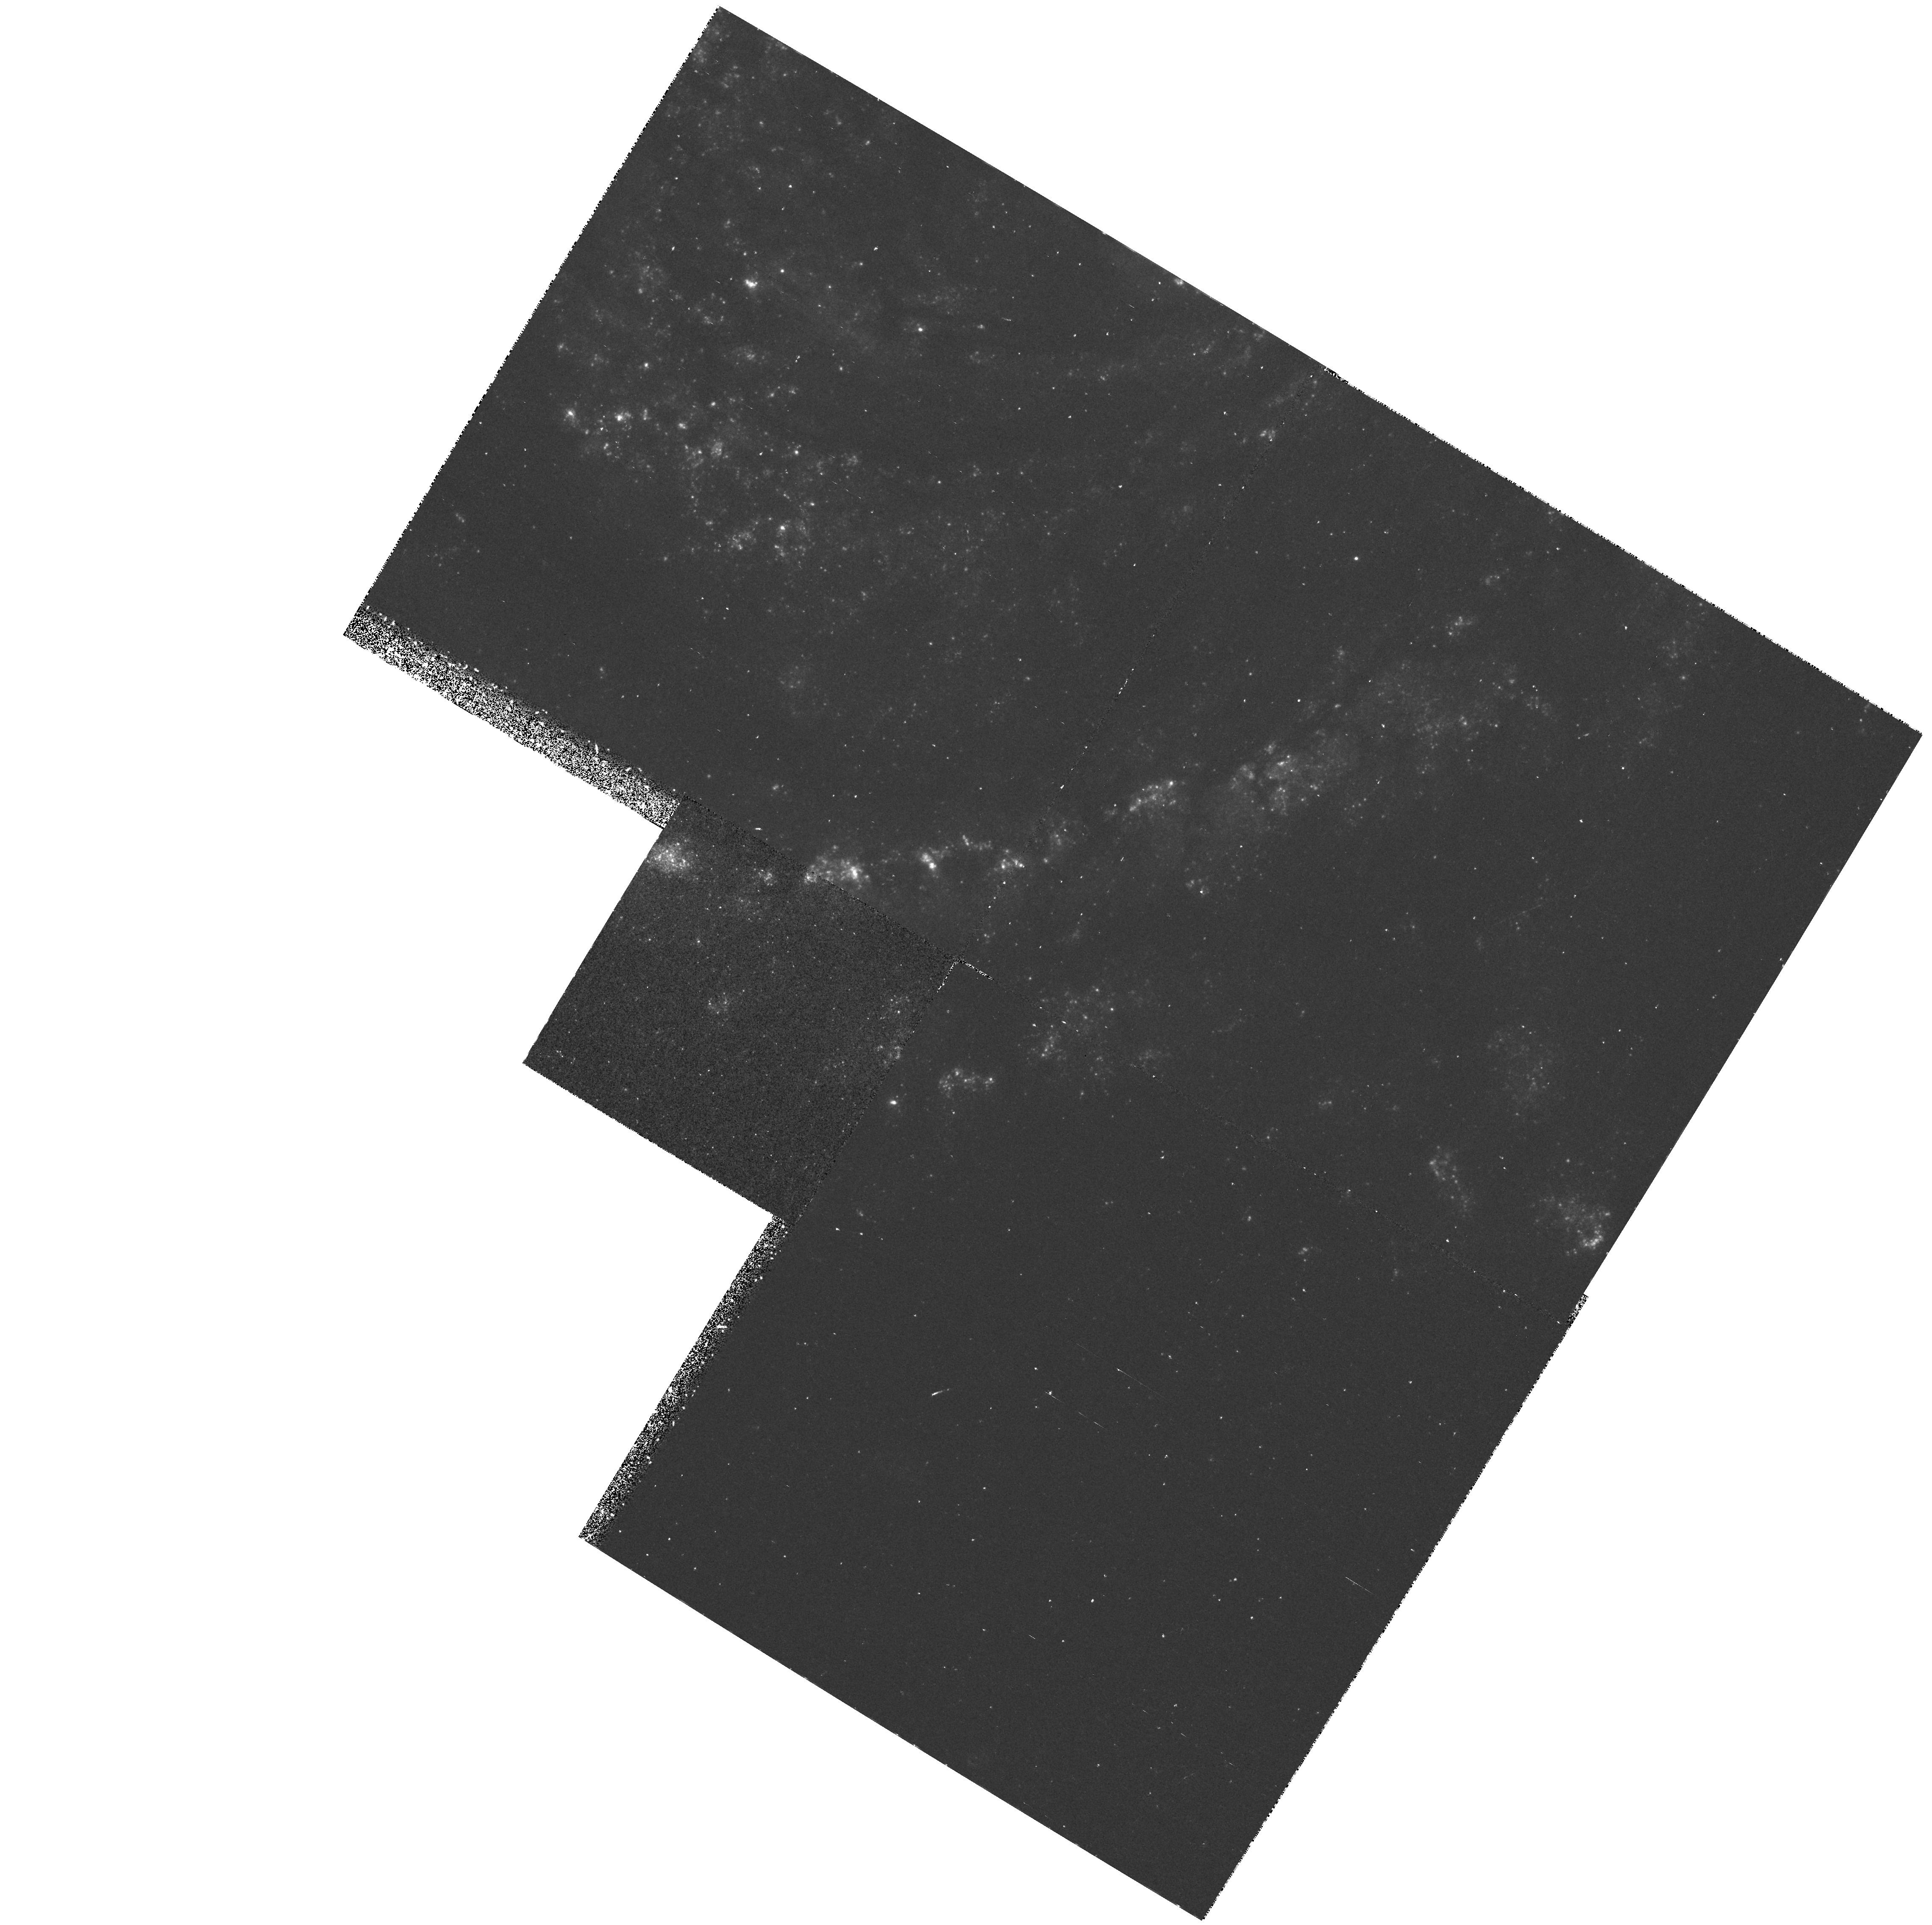
Target: SN1979C-CLUSTER. Instrument: WFPC2/PC. Filter: F336W. Exposure: 43 min. Observation ID: hst_6584_02_wfpc2_pc_f336w_u3dl02

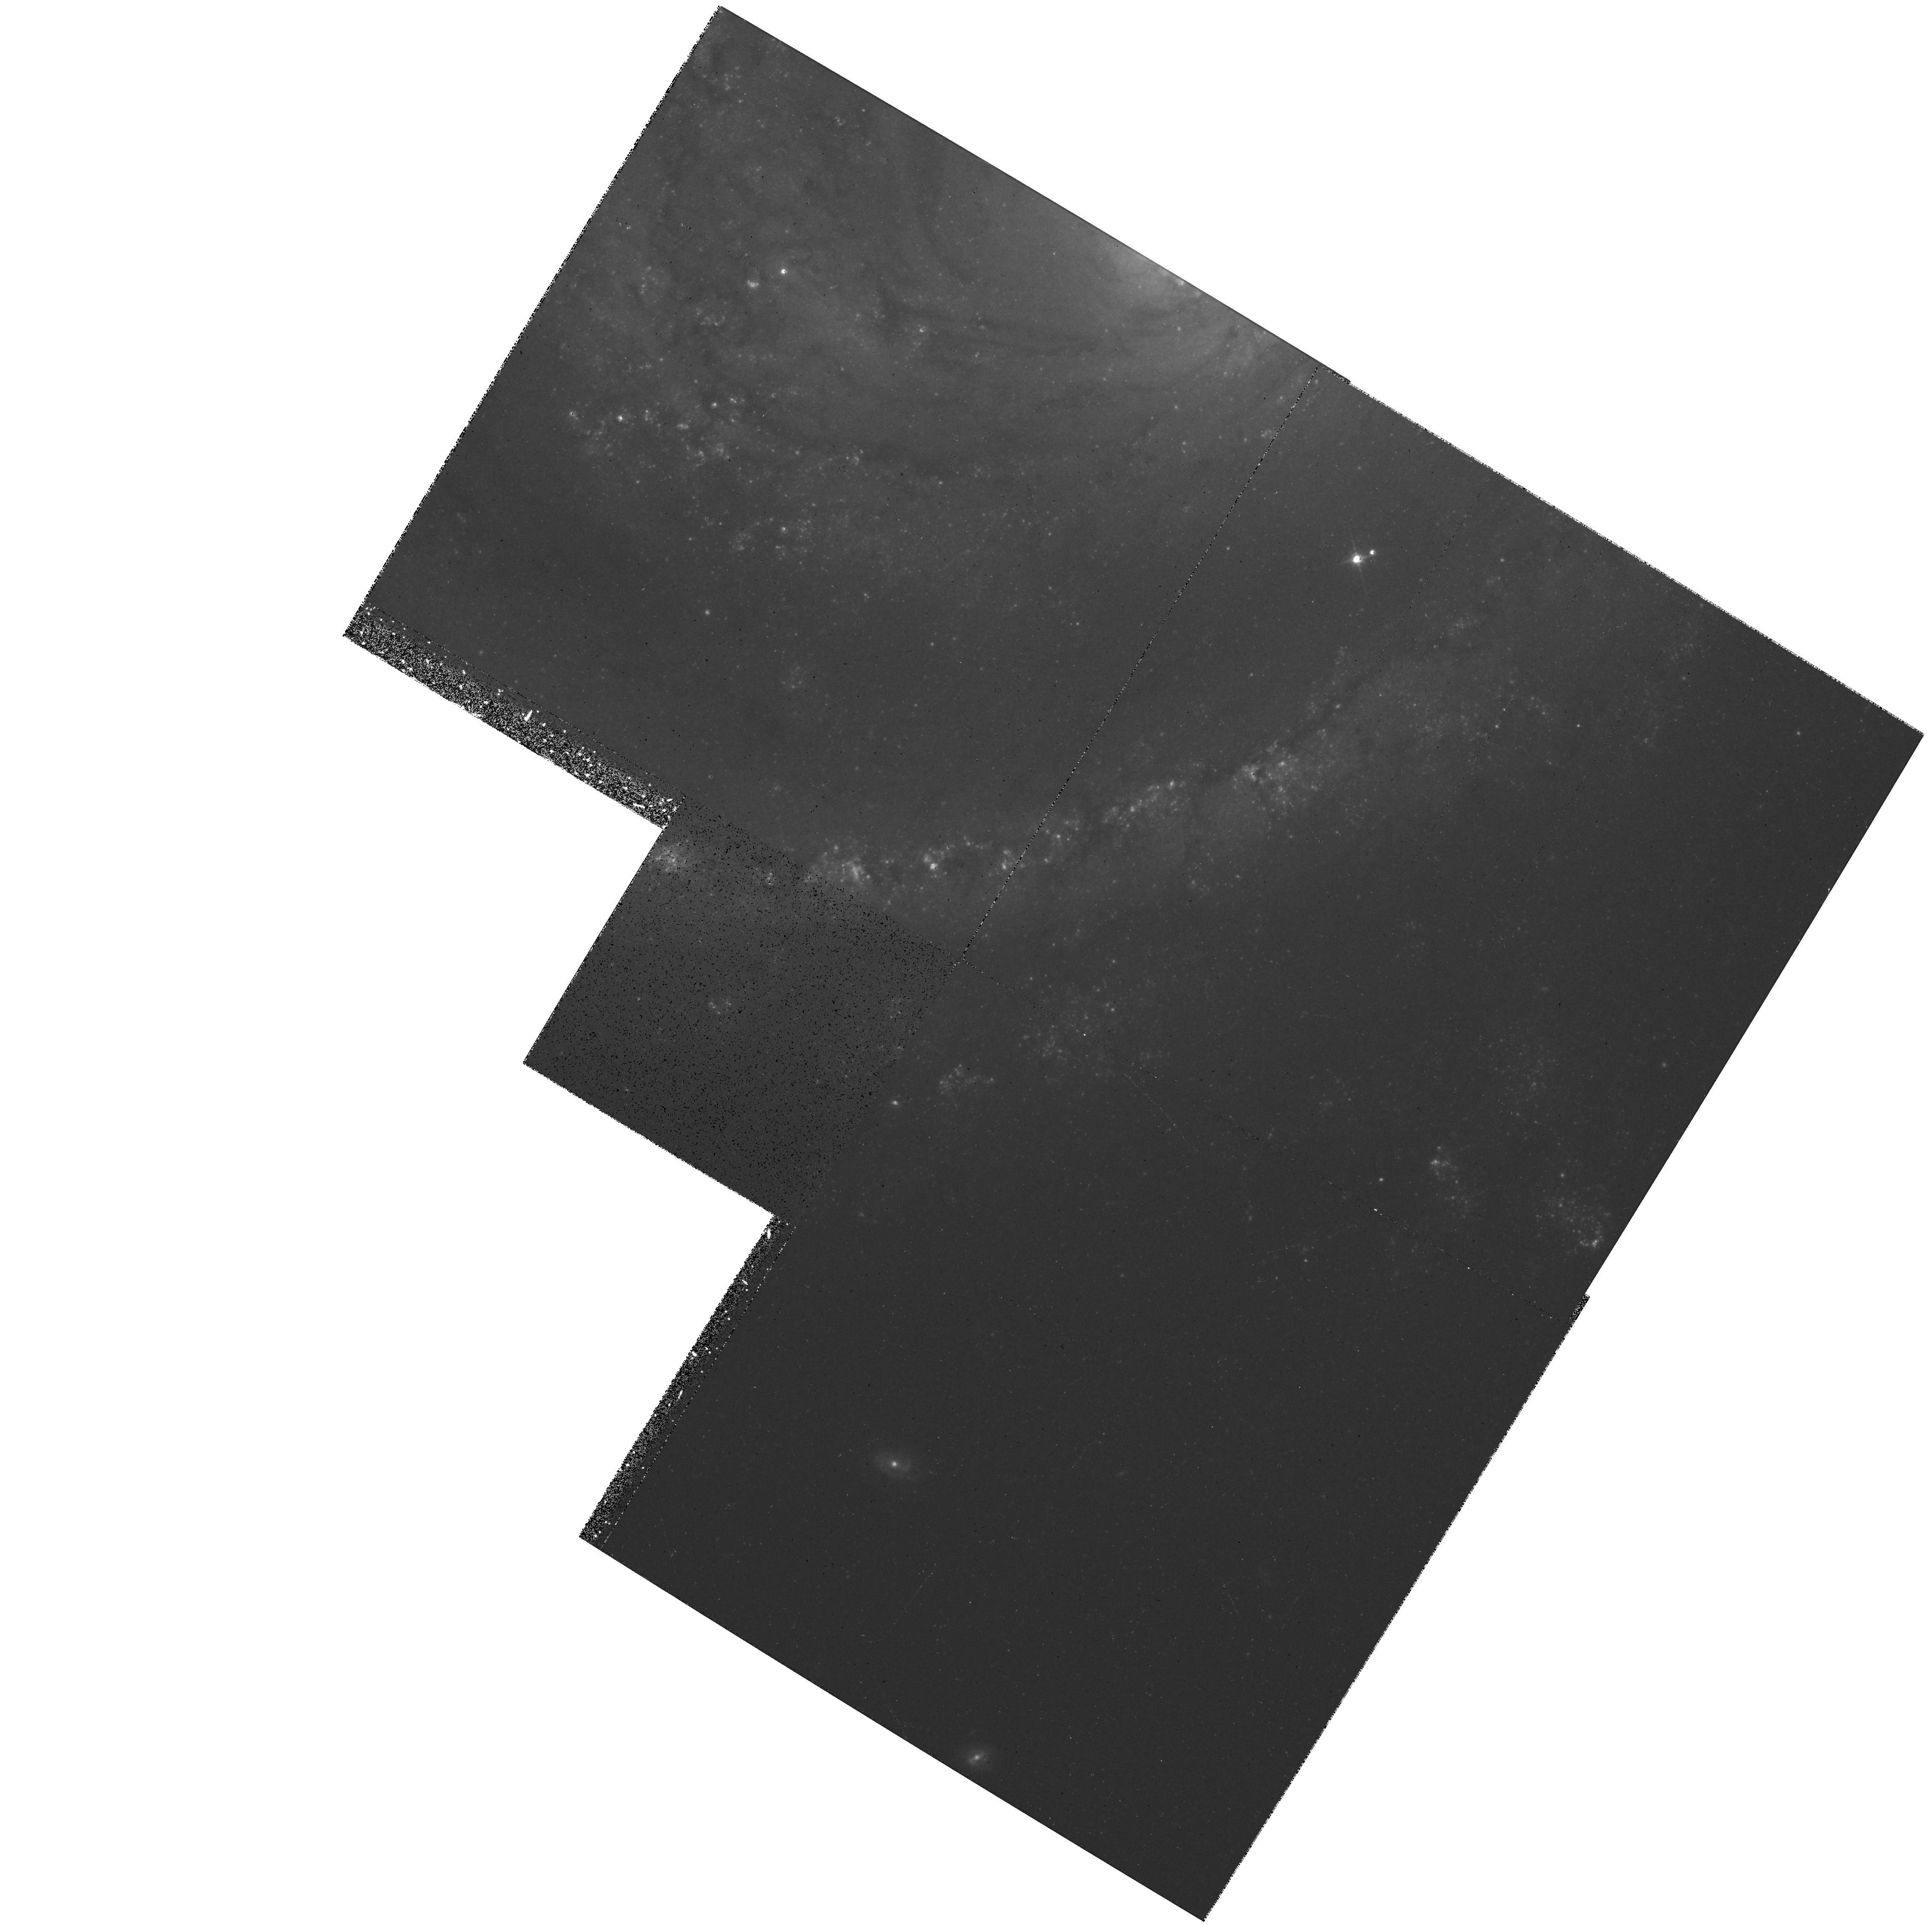
Target: SN1979C-CLUSTER. Instrument: WFPC2/PC. Filter: F814W. Exposure: 20 min. Observation ID: hst_6584_02_wfpc2_pc_f814w_u3dl02

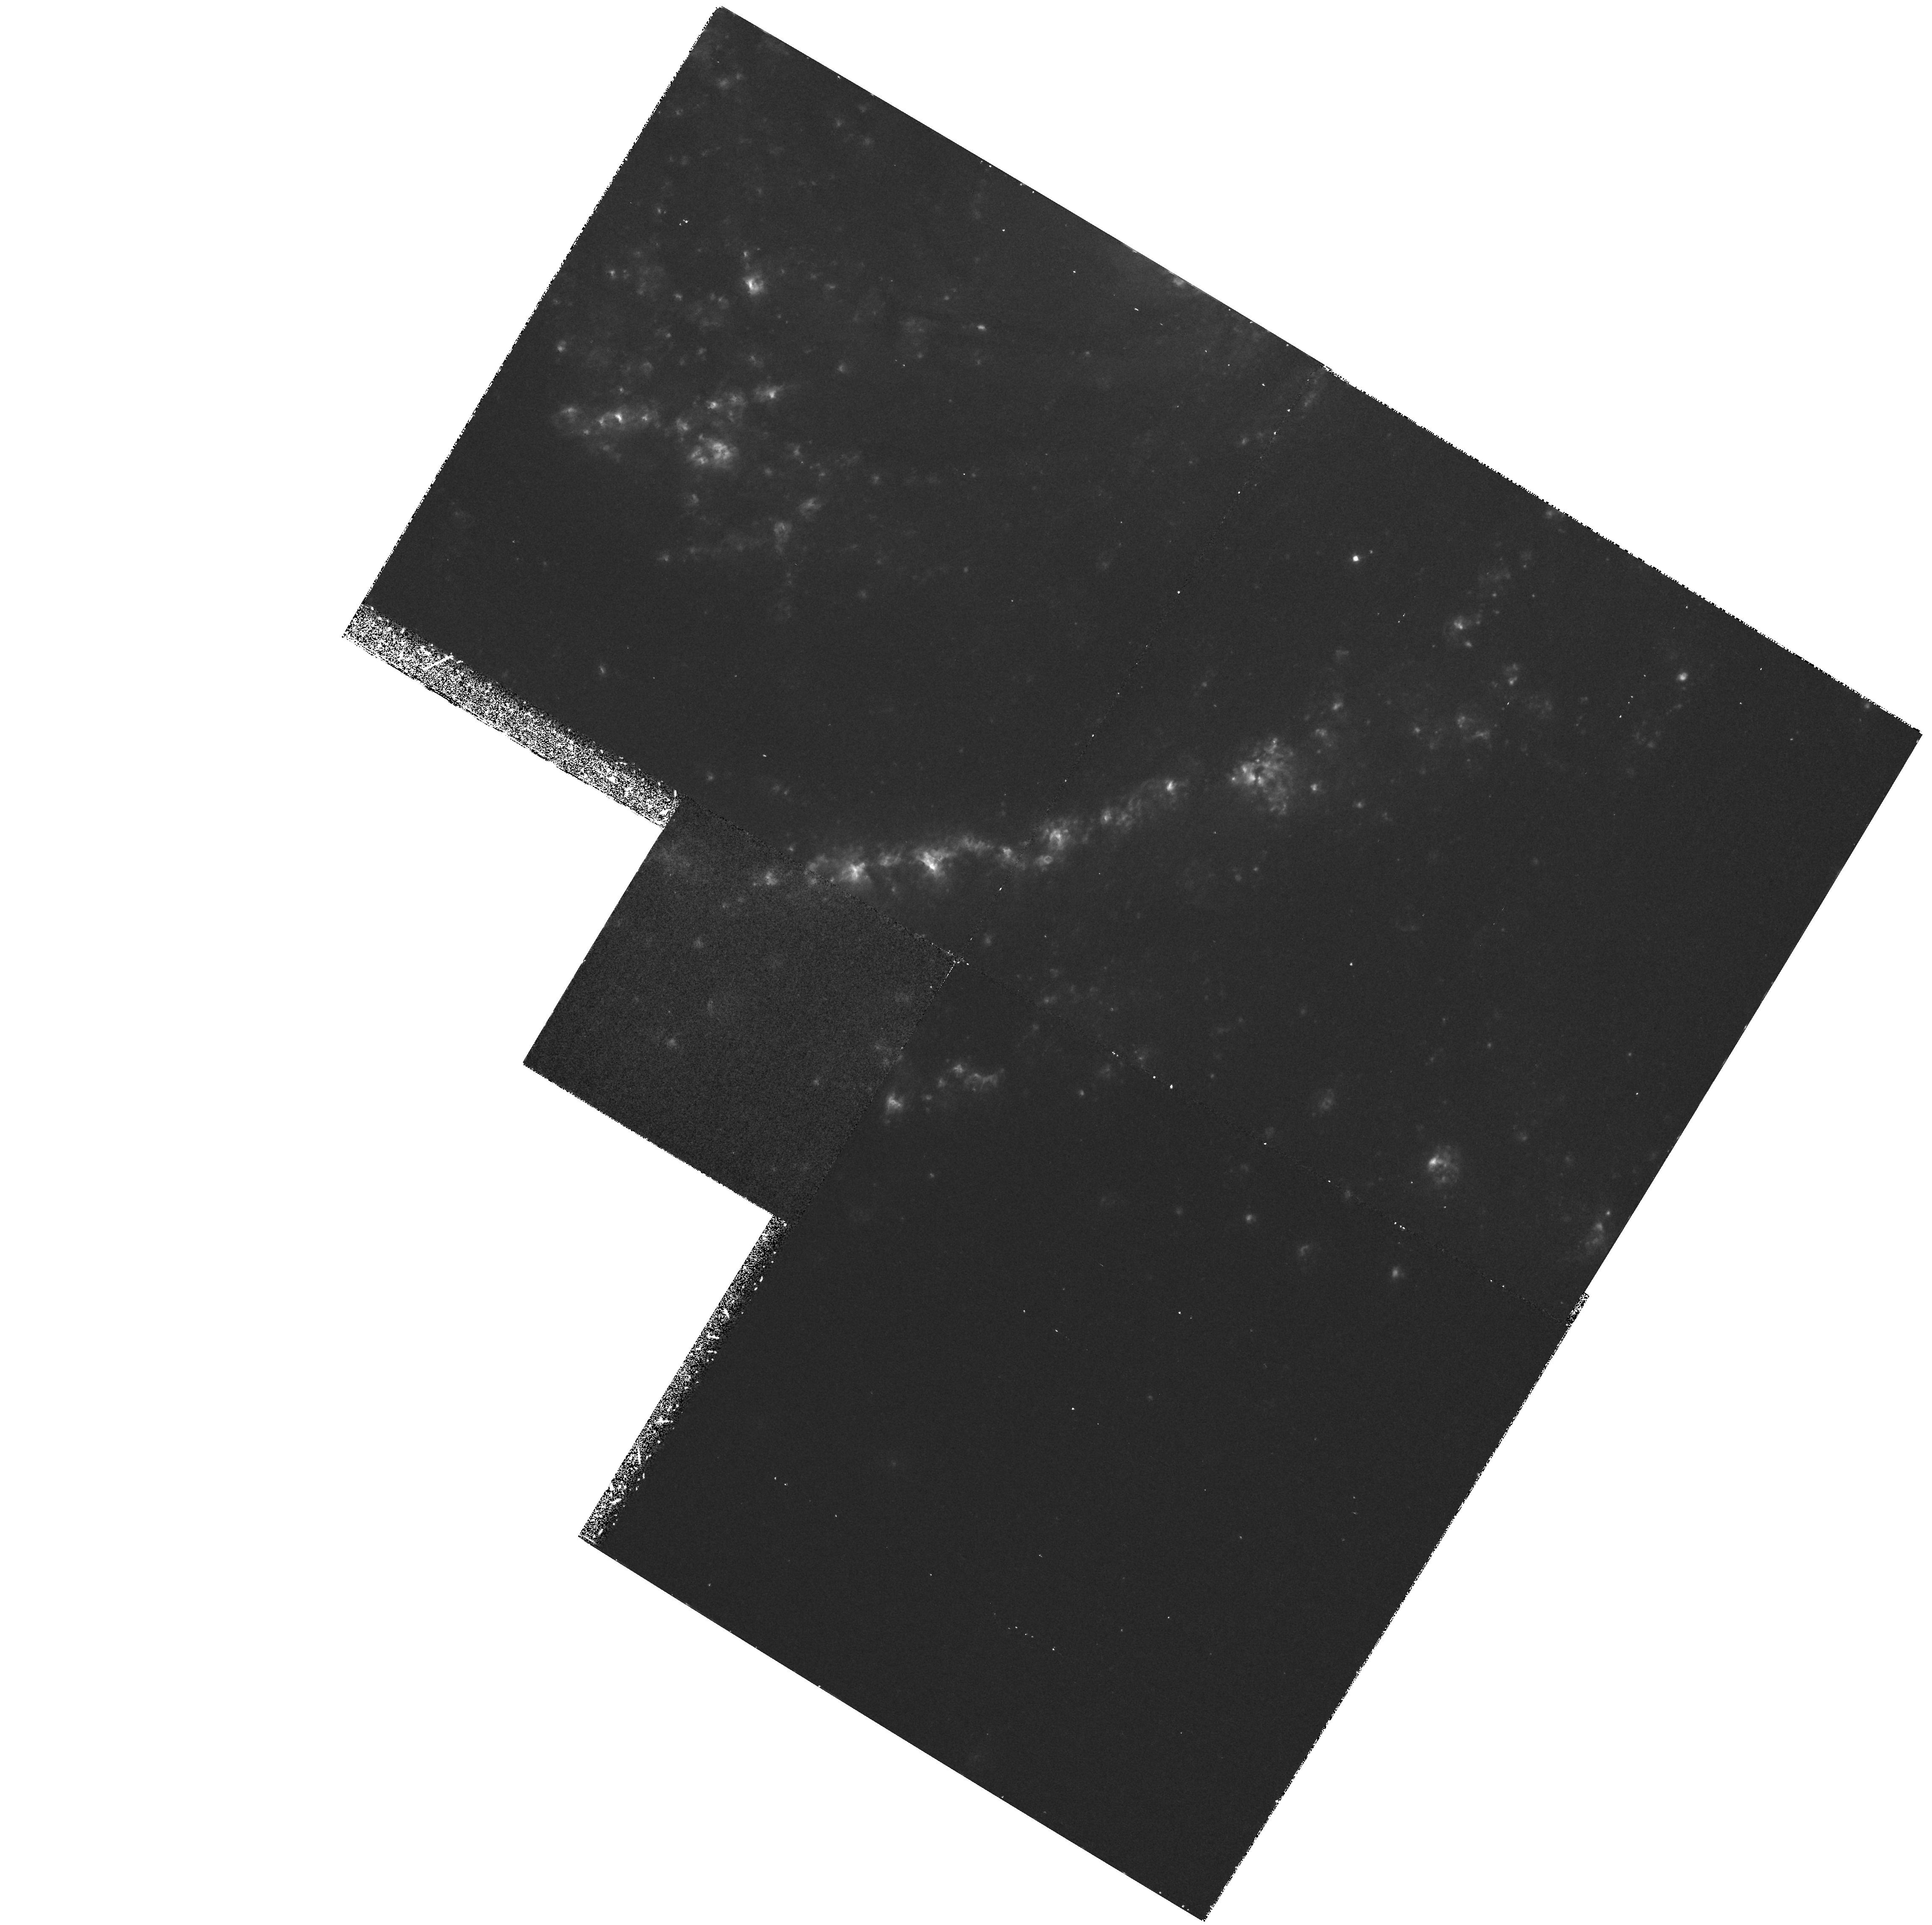
Target: SN1979C-CLUSTER. Instrument: WFPC2/PC. Filter: F658N. Exposure: 1.1 h. Observation ID: hst_6584_02_wfpc2_pc_f658n_u3dl02

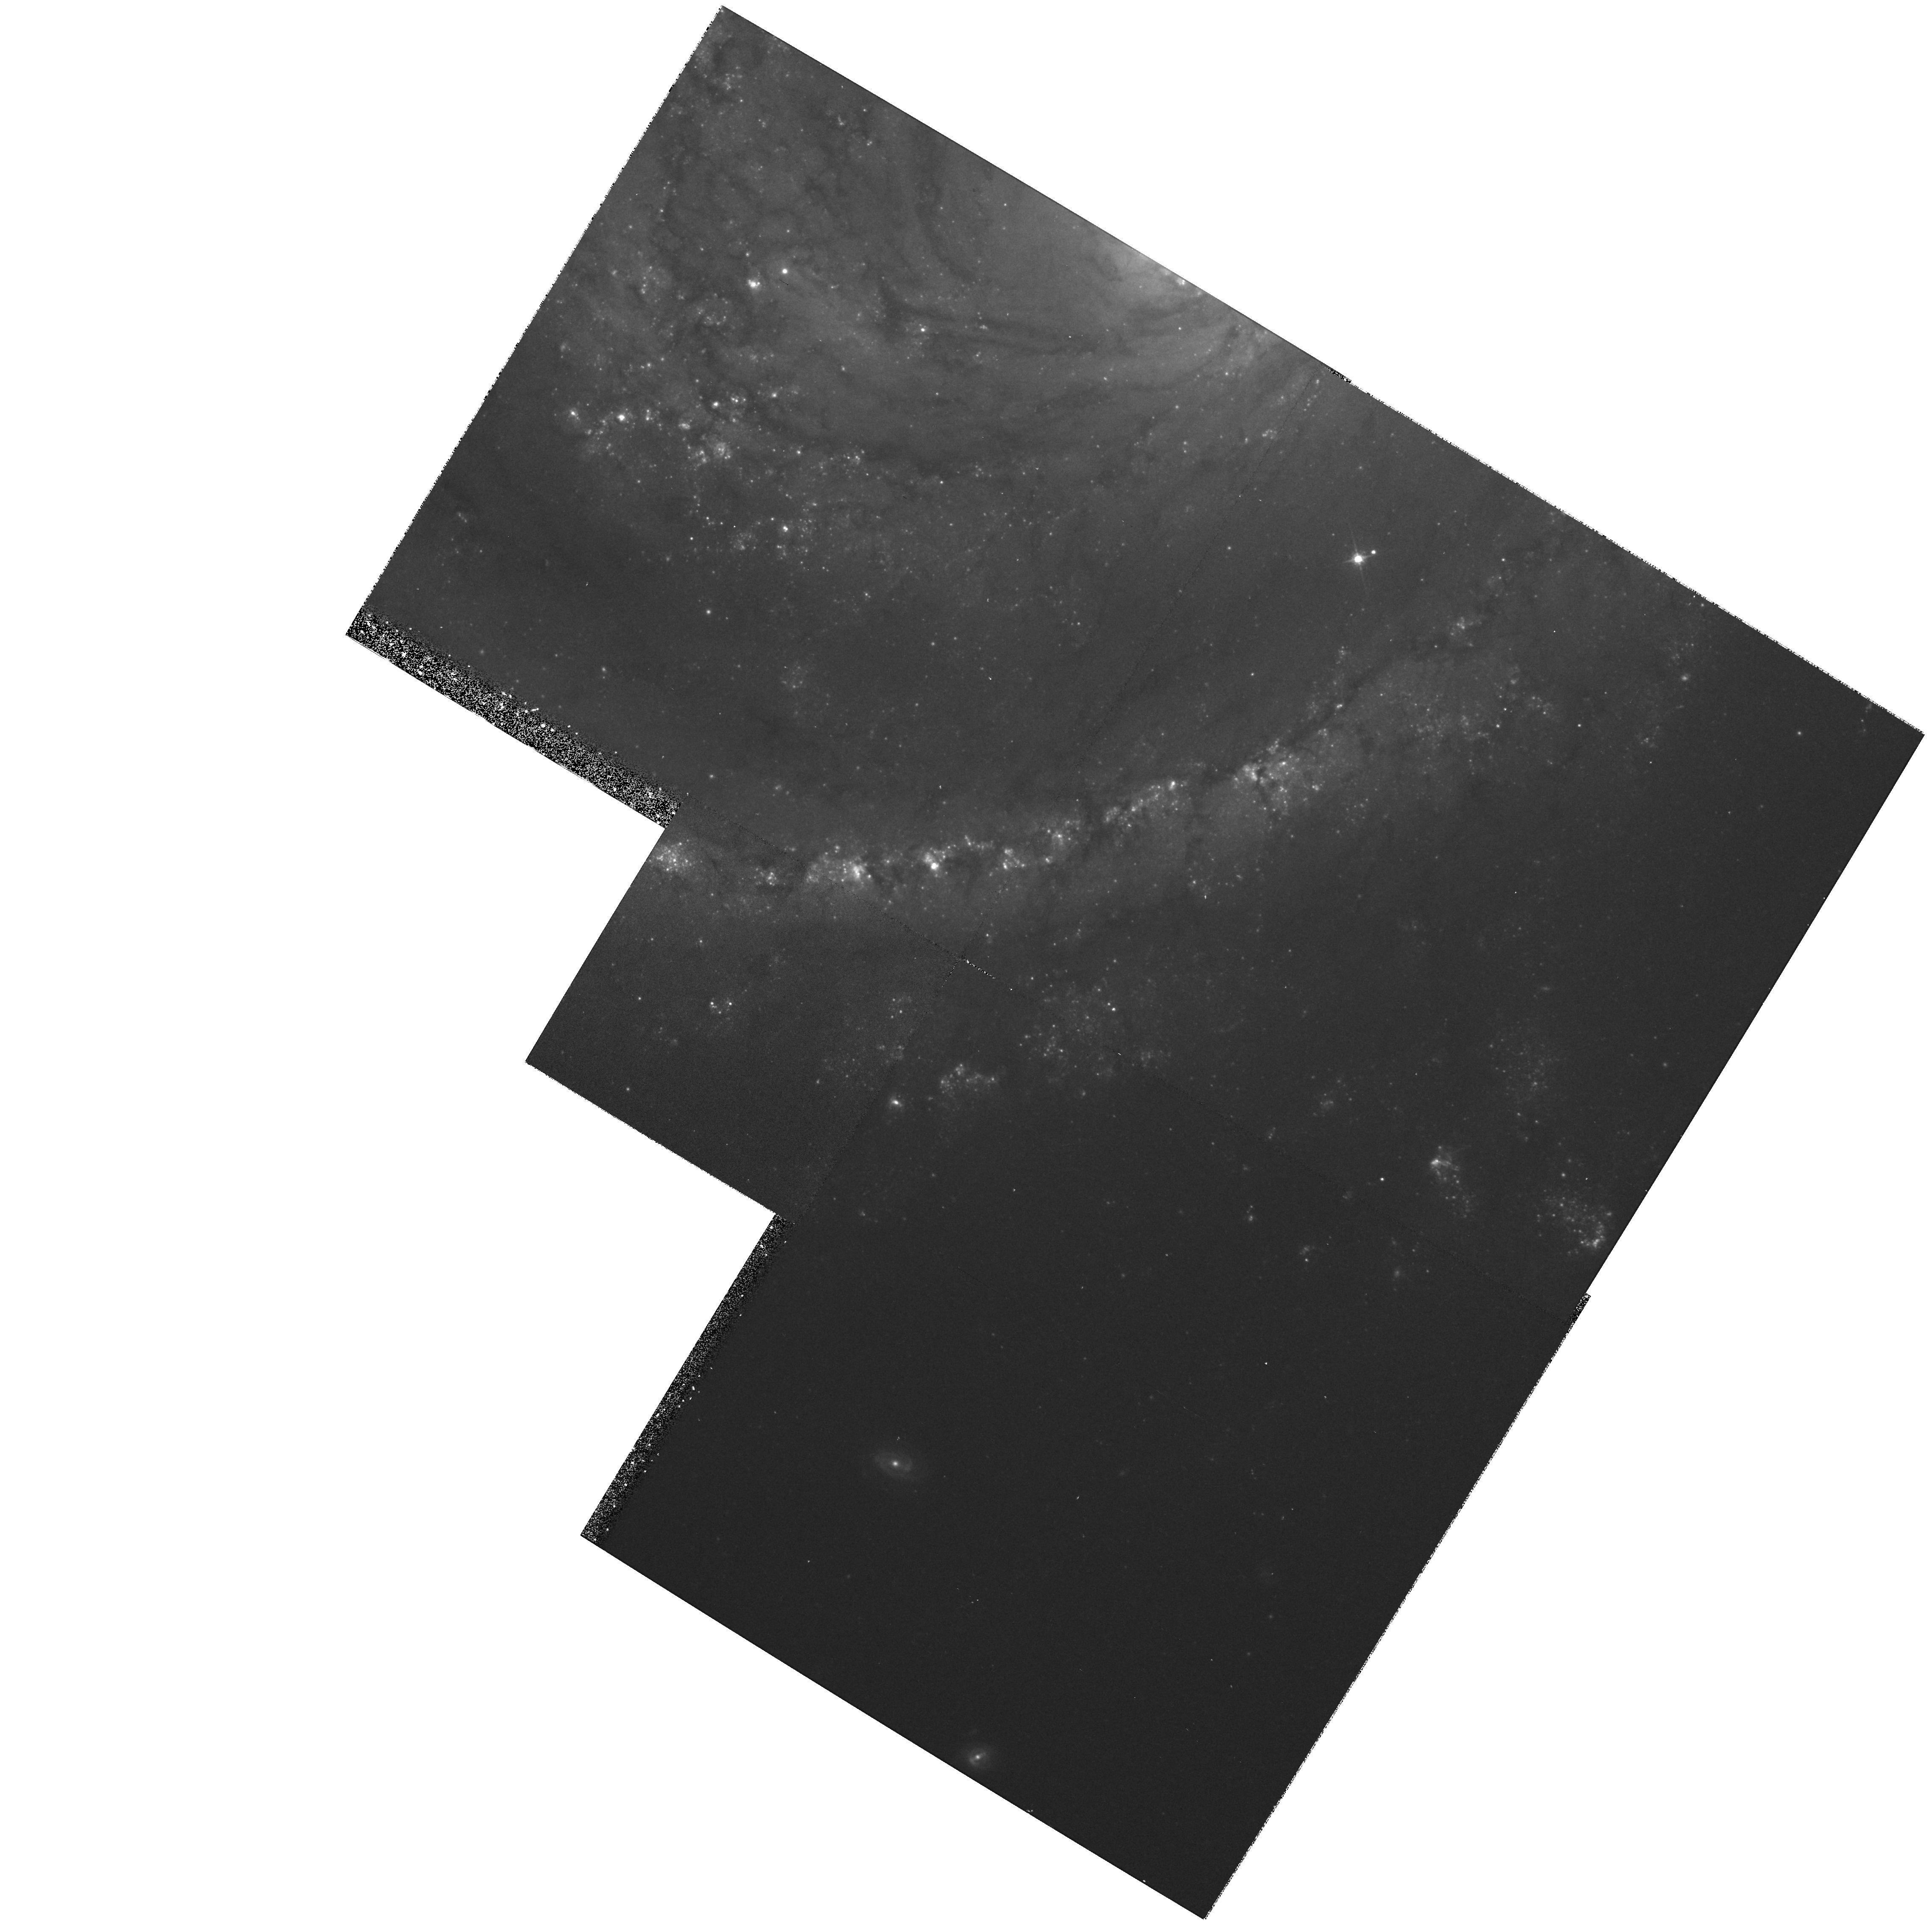
Target: SN1979C-CLUSTER. Instrument: WFPC2/PC. Filter: F675W. Exposure: 17 min. Observation ID: hst_6584_02_wfpc2_pc_f675w_u3dl02

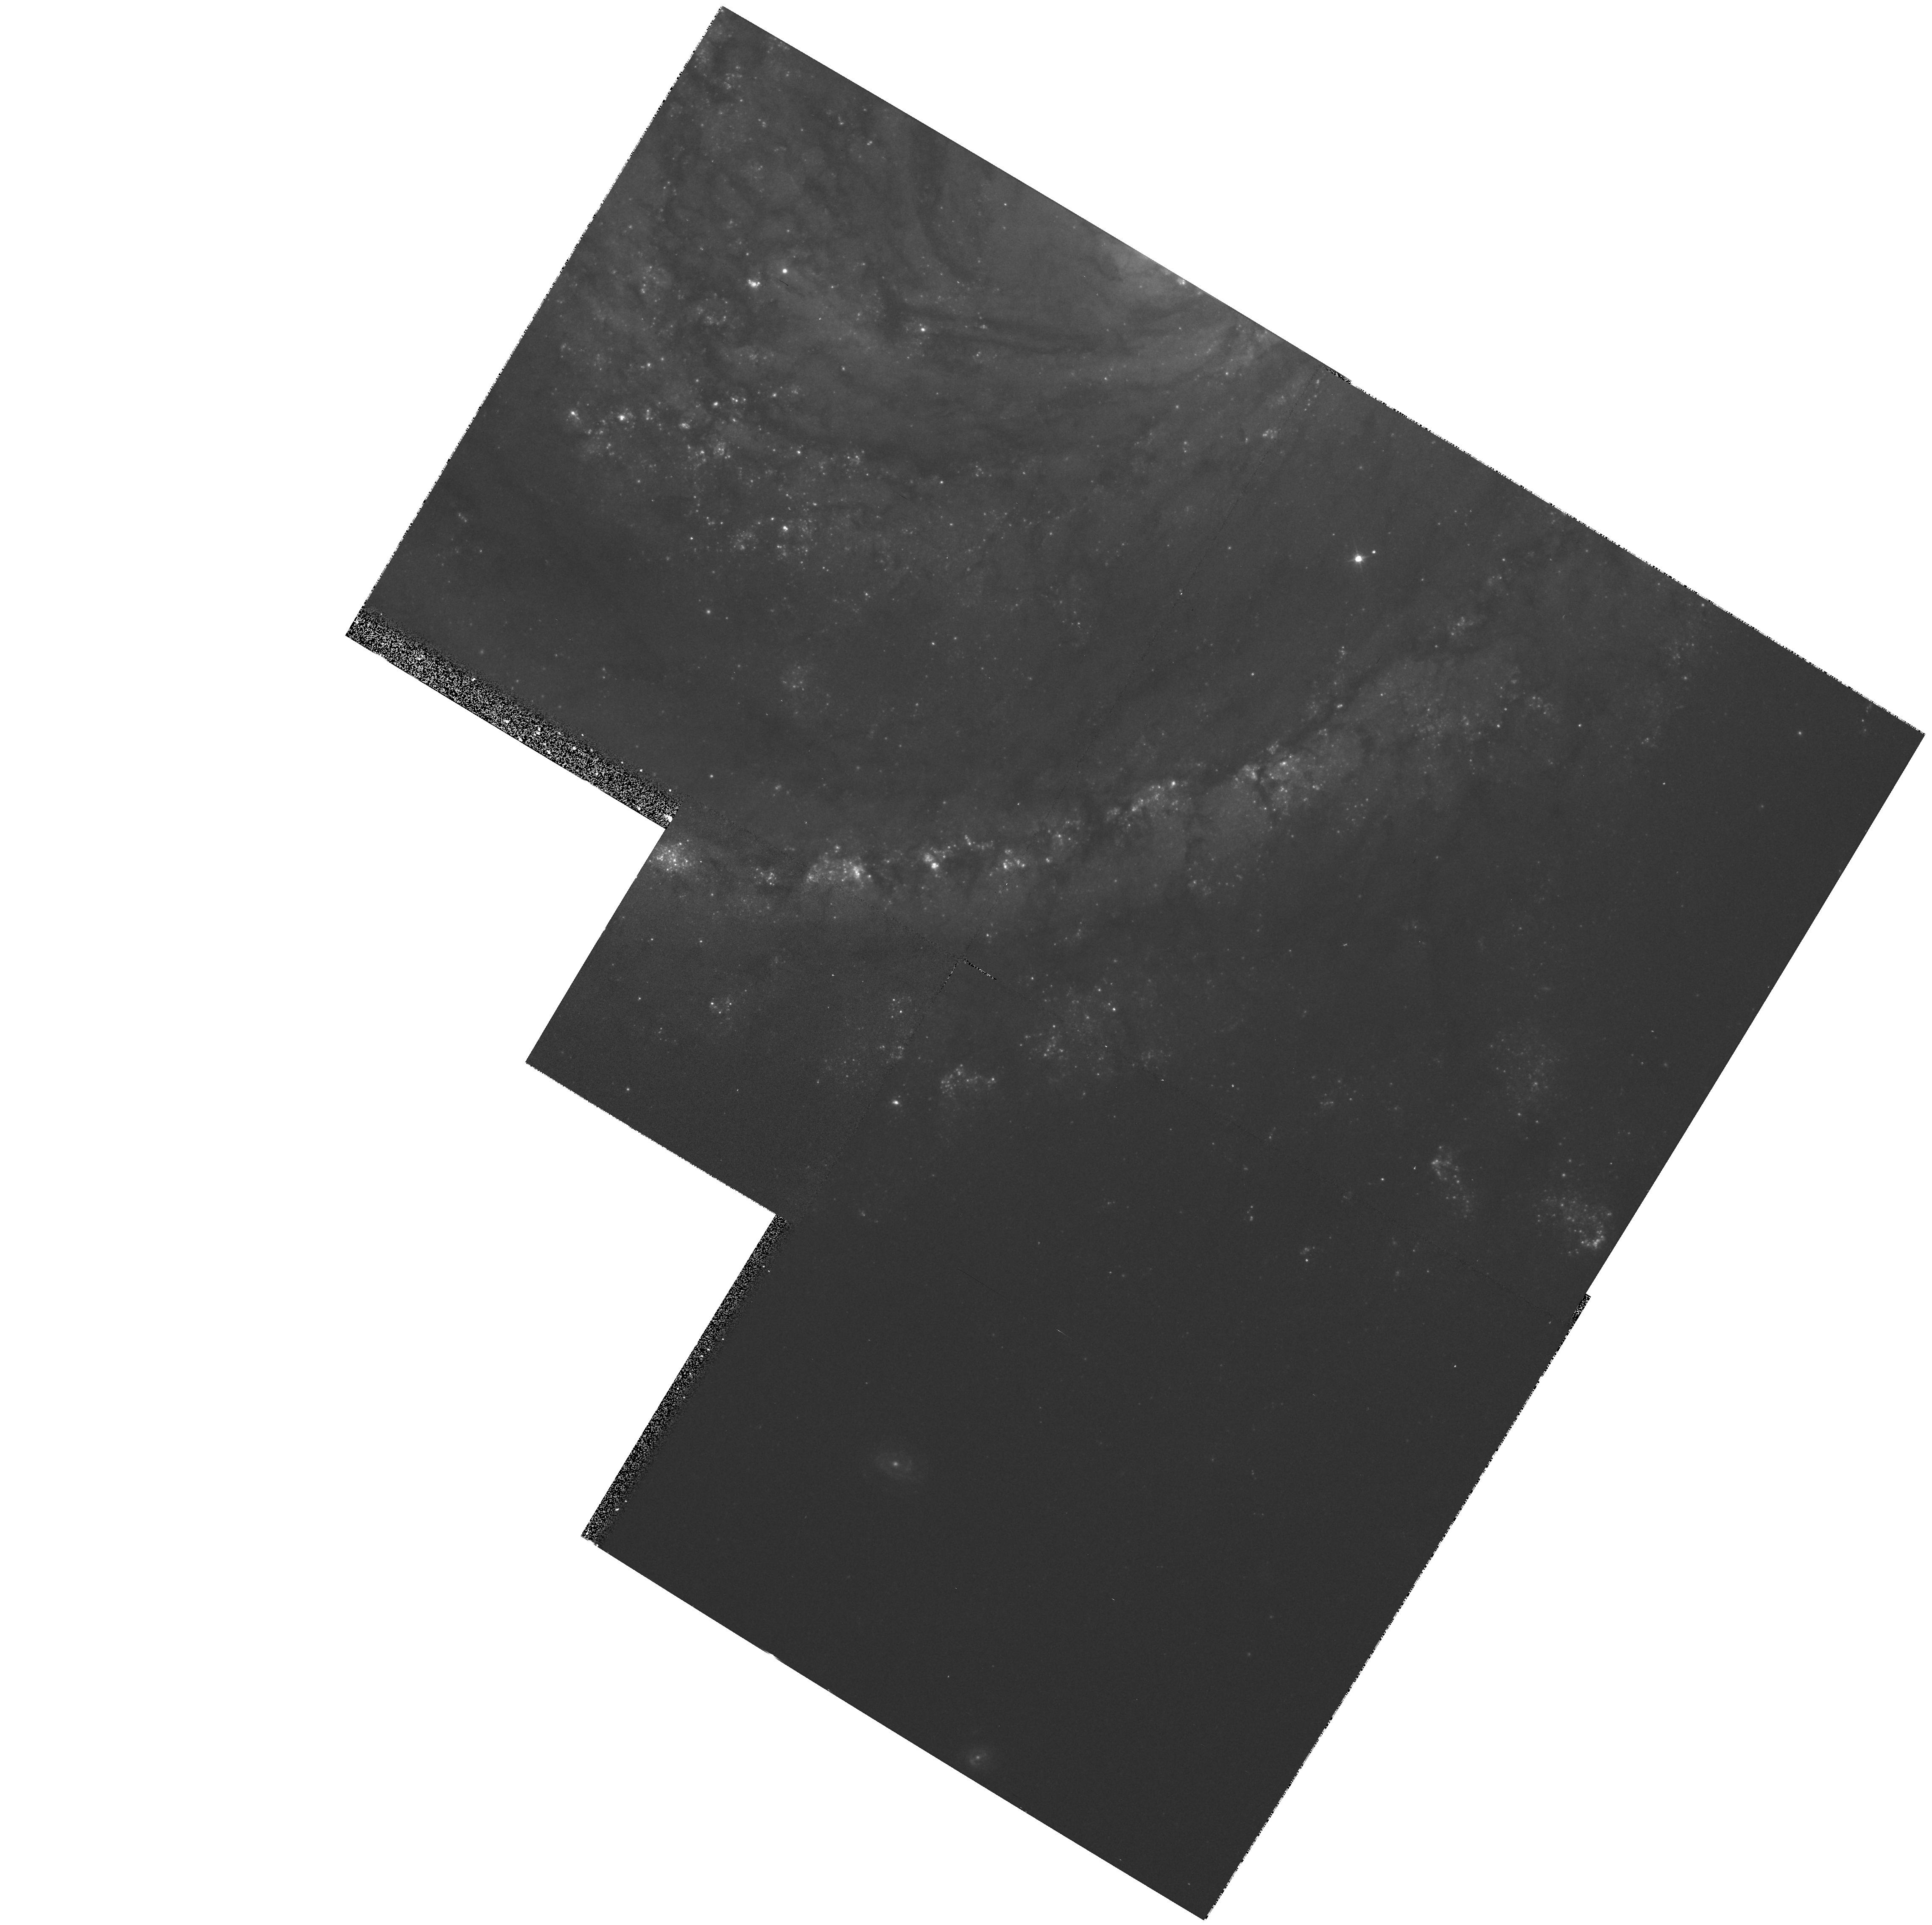
Target: SN1979C-CLUSTER. Instrument: WFPC2/PC. Filter: F555W. Exposure: 13 min. Observation ID: hst_6584_02_wfpc2_pc_f555w_u3dl02

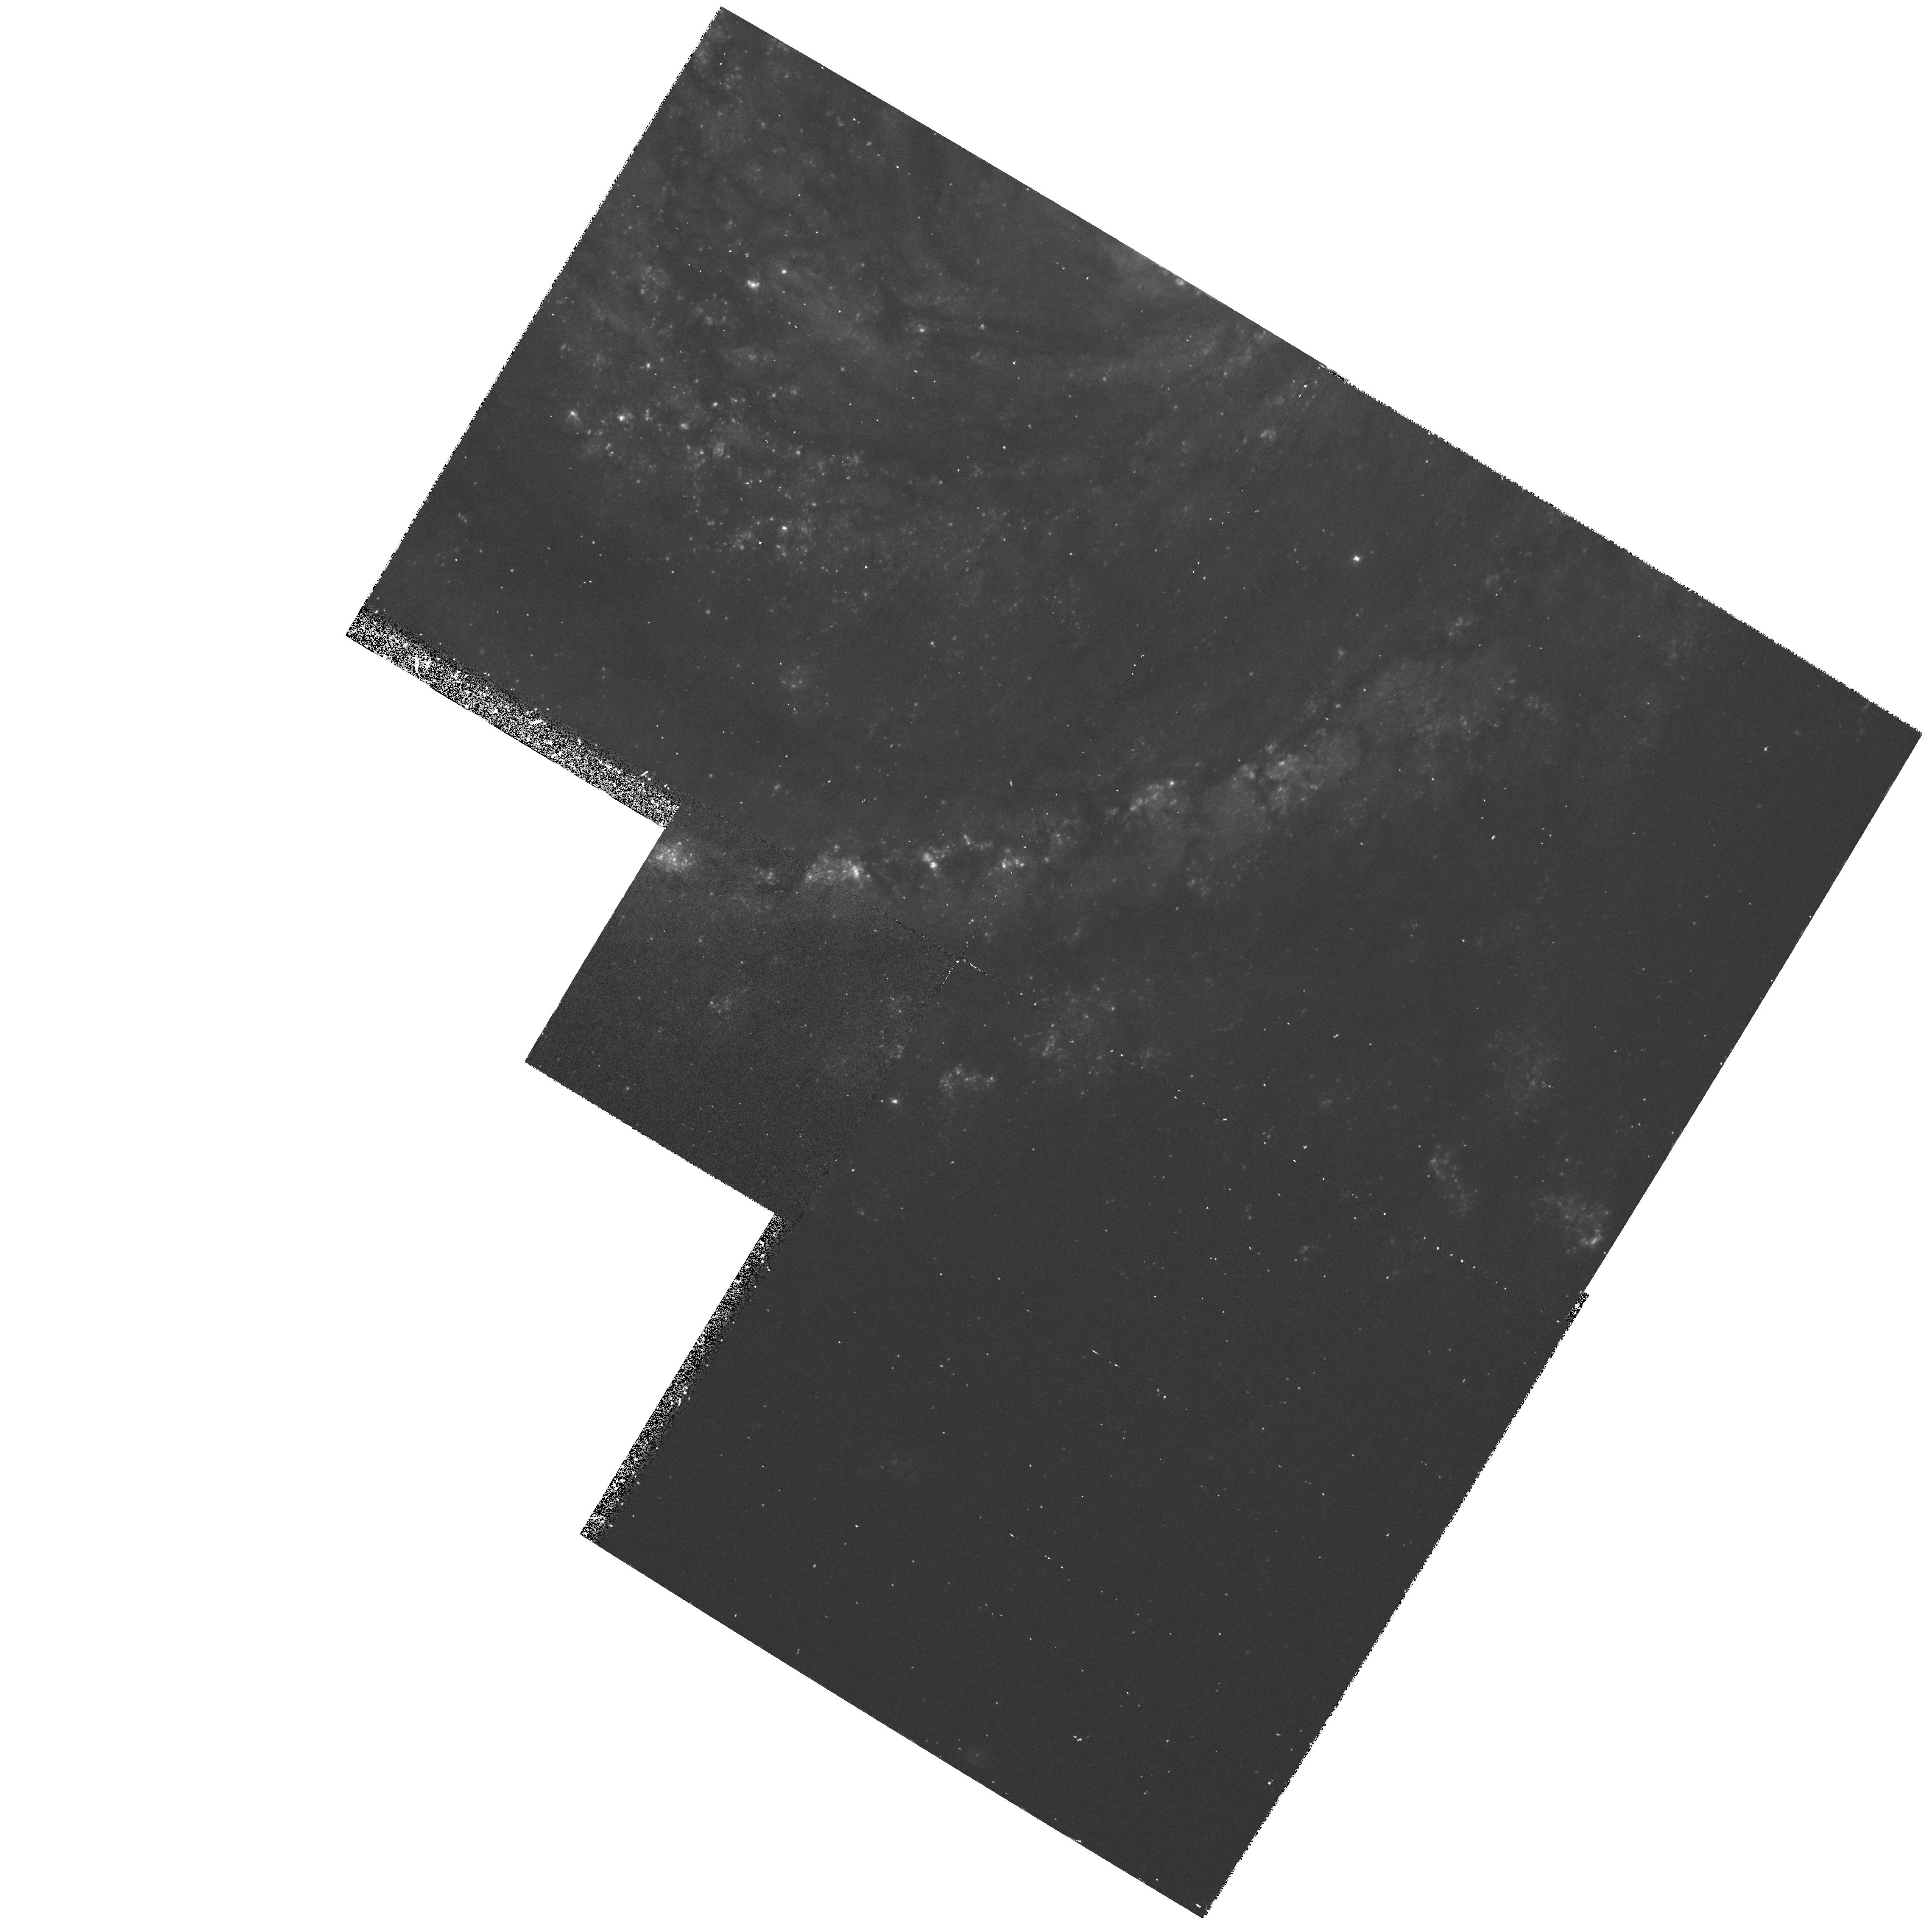
Target: SN1979C-CLUSTER. Instrument: WFPC2/PC. Filter: F439W. Exposure: 40 min. Observation ID: hst_6584_02_wfpc2_pc_f439w_u3dl02

Interaction of Supernovae with Circumstellar Material (PI: Filippenko, Alex V.)

The interaction of supernova (SN) ejecta with circumstellar material supplied by the wind of the evolved progenitor star can sometimes provide enough energy to sustain the SN luminosity for several decades. Existing observations of certain Type II SNe strongly favor such an interpretation over other possible late-time energy sources. Some peculiar SNe II have such dense circumstellar winds that interaction with the ejecta substantially alters their observed properties even at early times. The UV spectrum is a powerful diagnostic for probing the conditions in the shocked outer ejecta and circumstellar gas. We propose to observe two old SNs (1979C and 1980K) whose optical and radio characteristics reveal them to be especially well suited for an investigation of the interaction between ejecta and circumstellar gas. We will also observe a more recent SN II (1995N) showing strong evidence for early interaction with circumstellar gas. The fluxes and intensity ratios of UV emission lines will be used to test theoretical models of the interaction. In addition, we will obtain UBVRI and HAlpha images of SN 1979C to obtain a precise offset from an offset star (for the subsequent FOS spectroscopy), to determine background contamination corrections for previous photometry, to measure accurate current magnitudes, to search for light echoes, and to investigate the stellar population and structure of H II regions in its vicinity. The HST observations will shed light on differences among the 3 objects, as well as on the mass-loss histories of their progenitors.